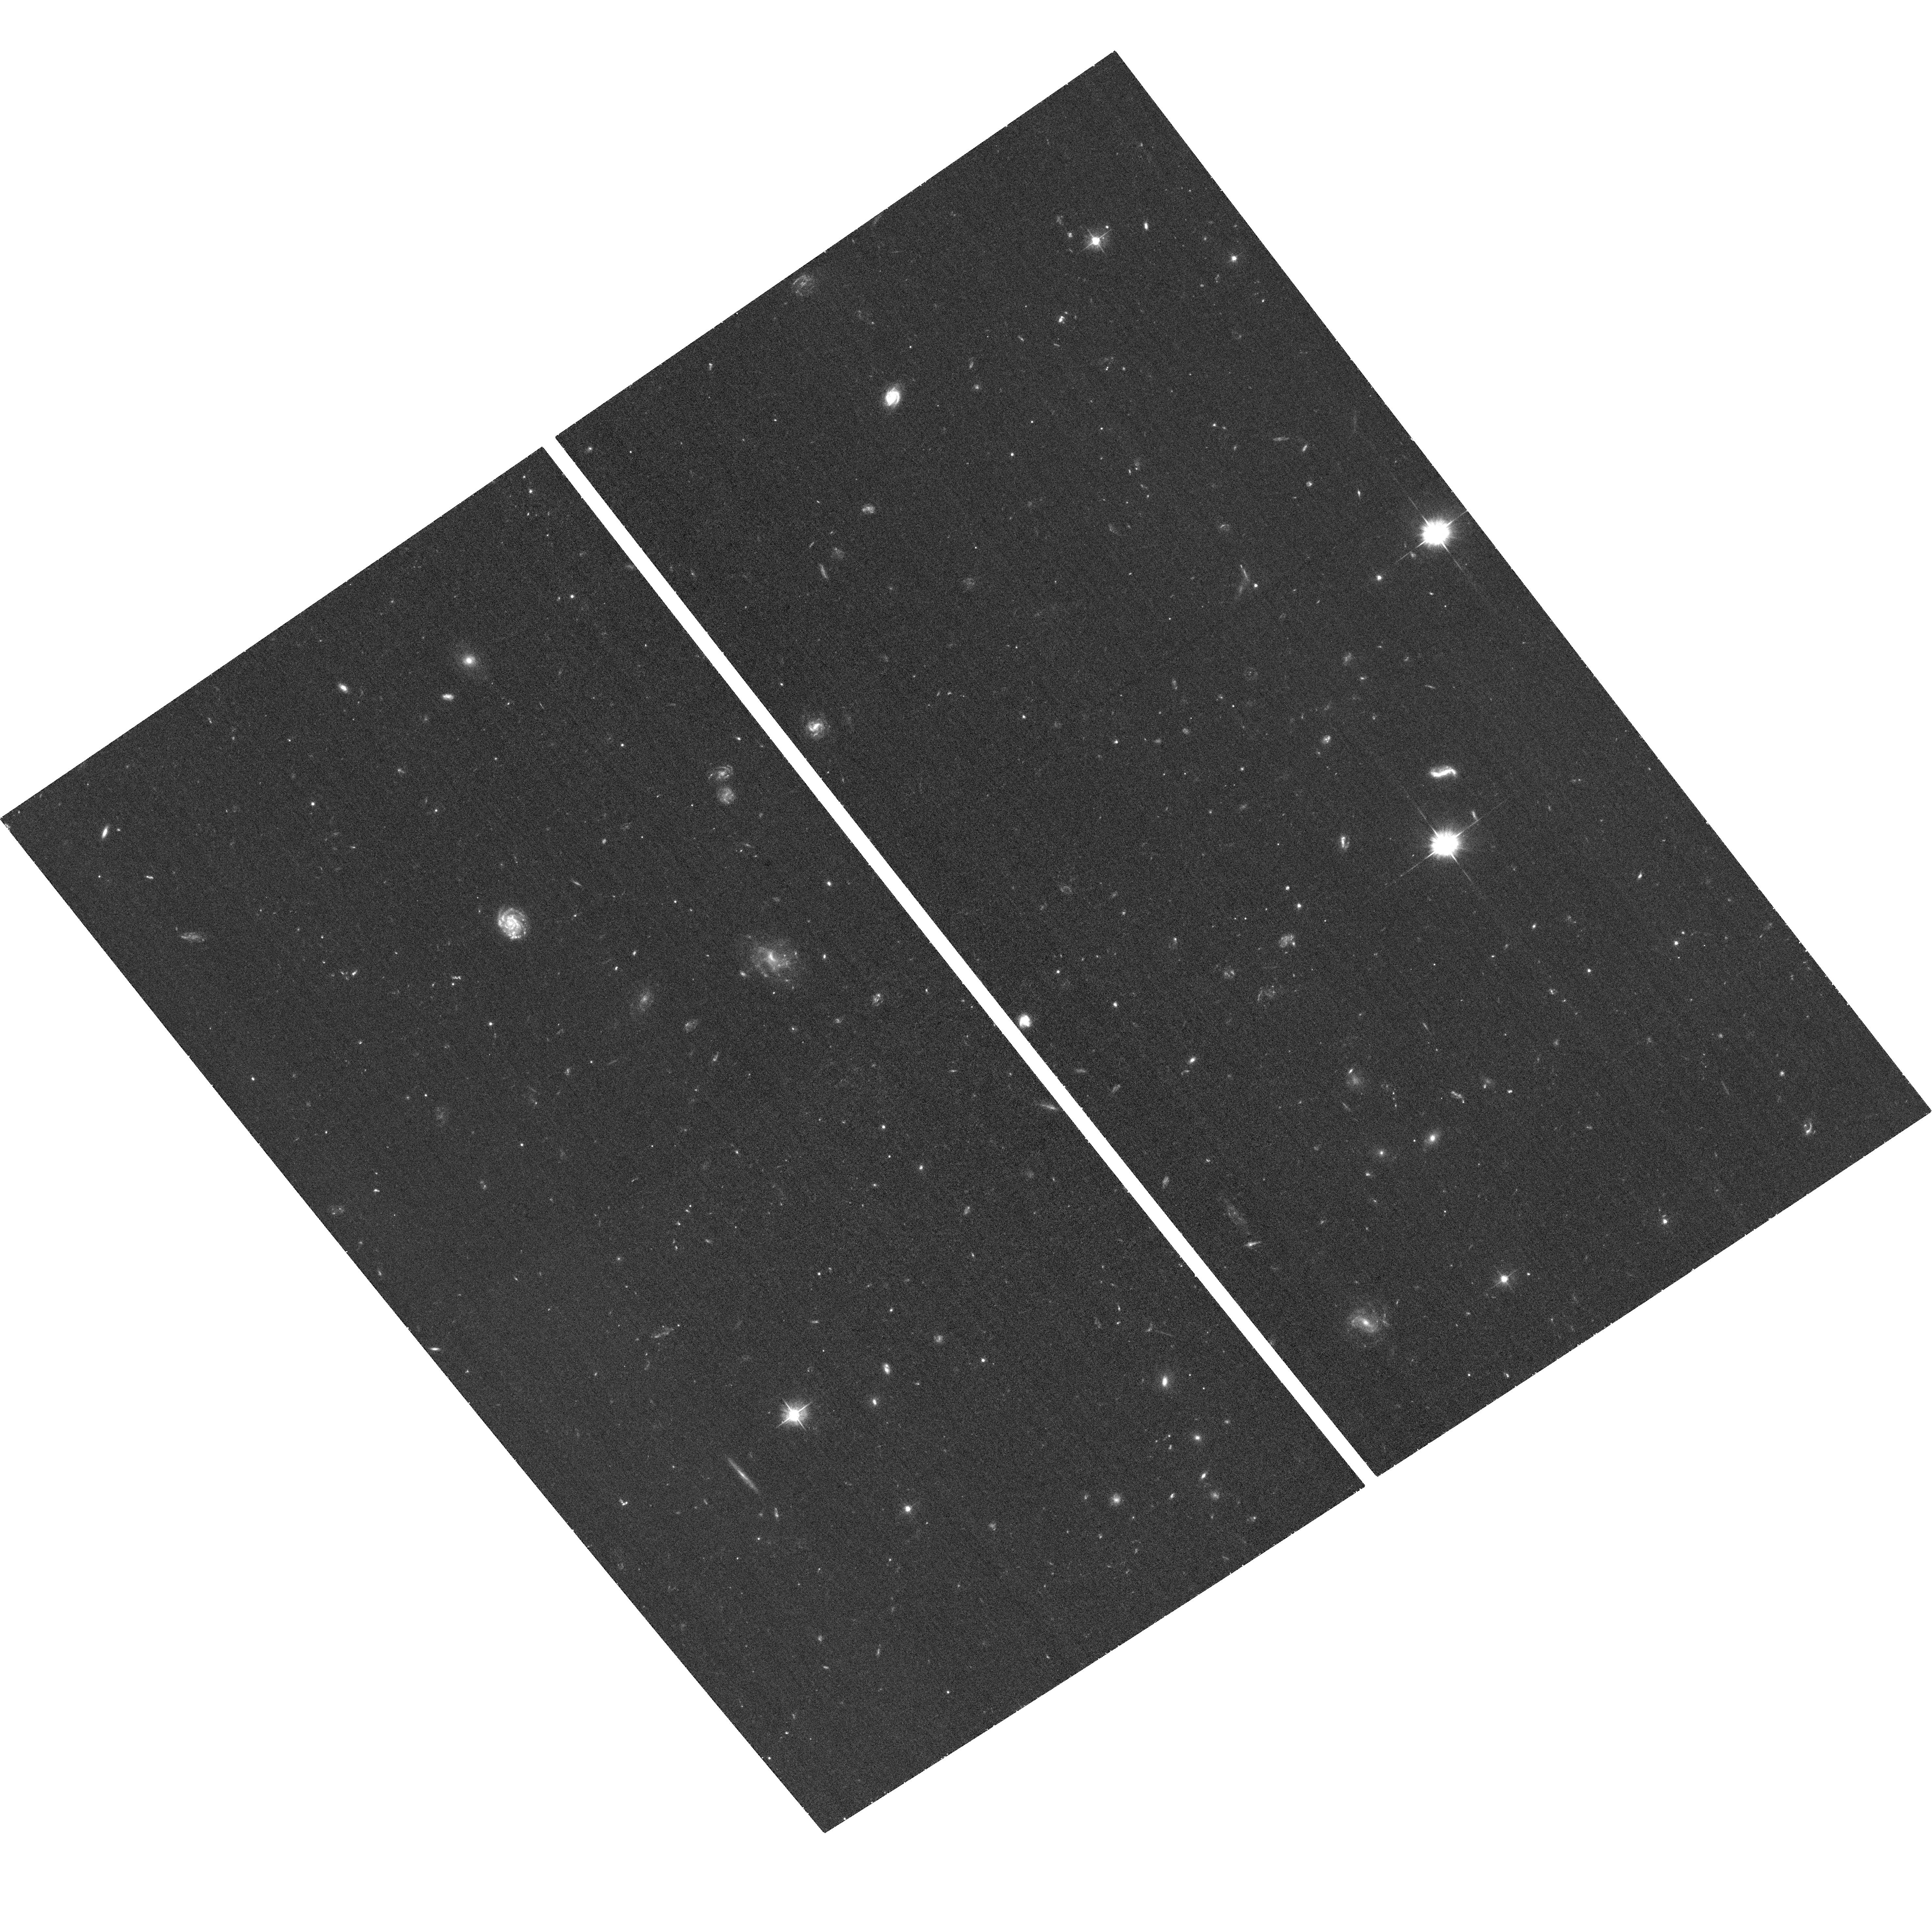
Target: RXJ1605.3+3249. Instrument: ACS/WFC. Filter: F475W. Exposure: 38 min. Observation ID: hst_11564_02_acs_wfc_f475w_jb2802

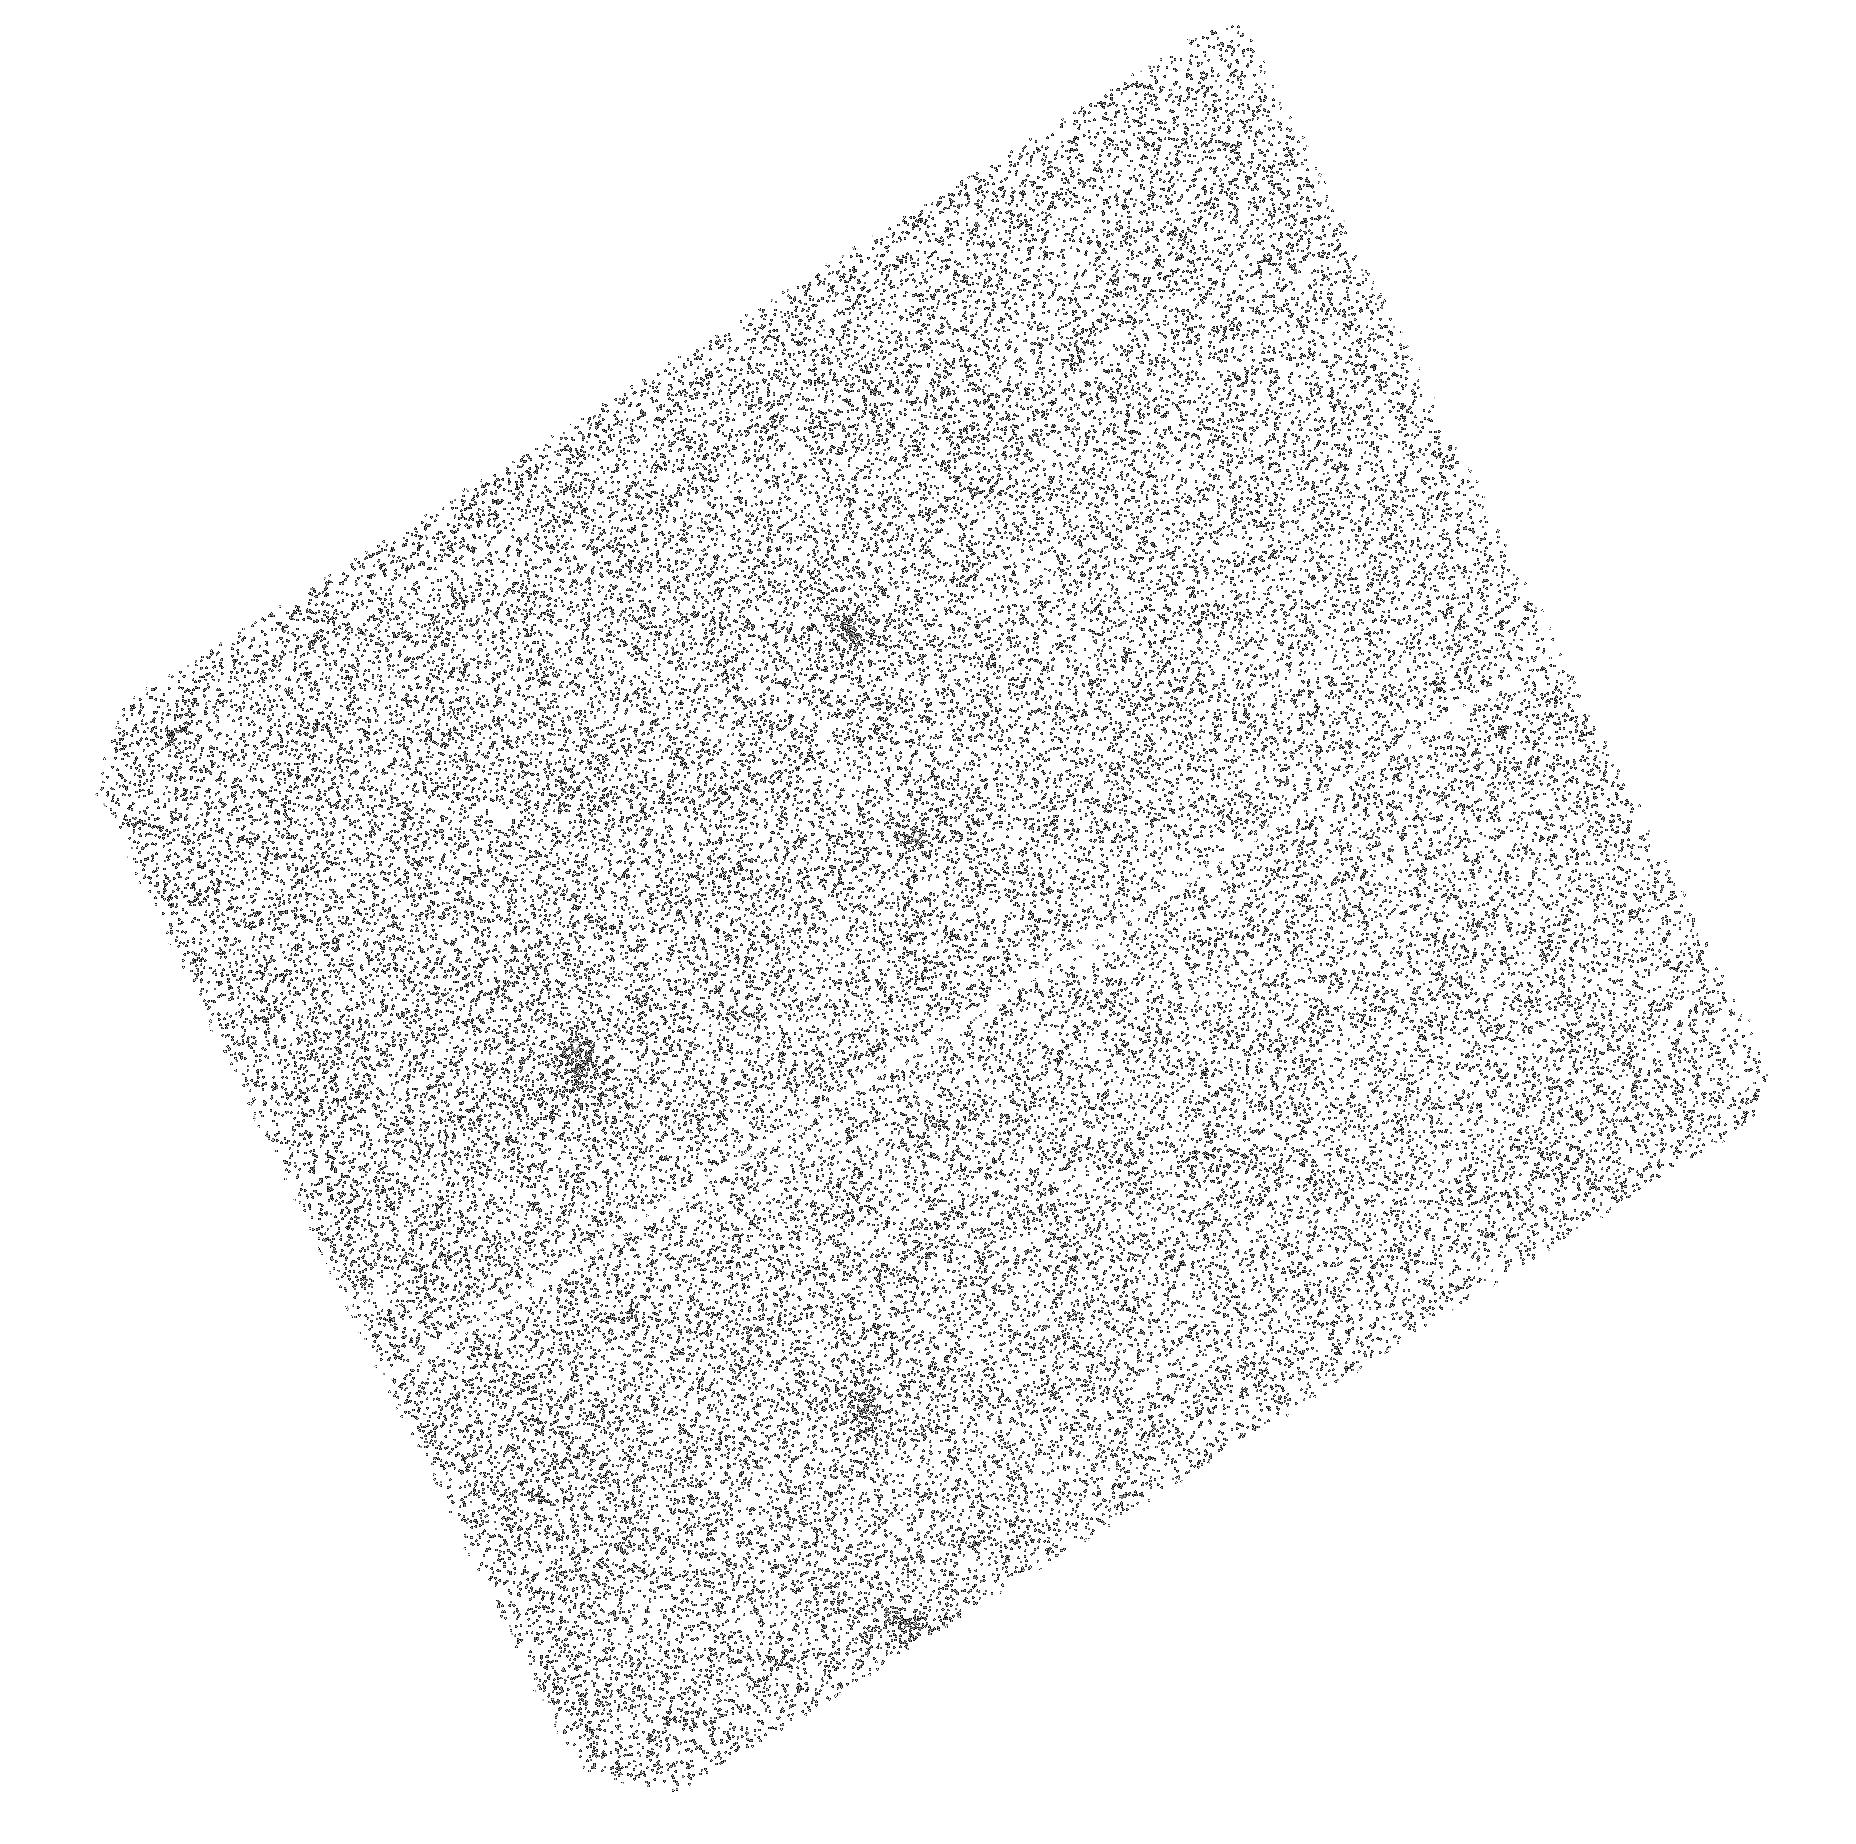
Target: RXJ0420.0-5022. Instrument: ACS/SBC. Filter: F140LP. Exposure: 48 min. Observation ID: hst_11564_03_acs_sbc_f140lp_jb2803

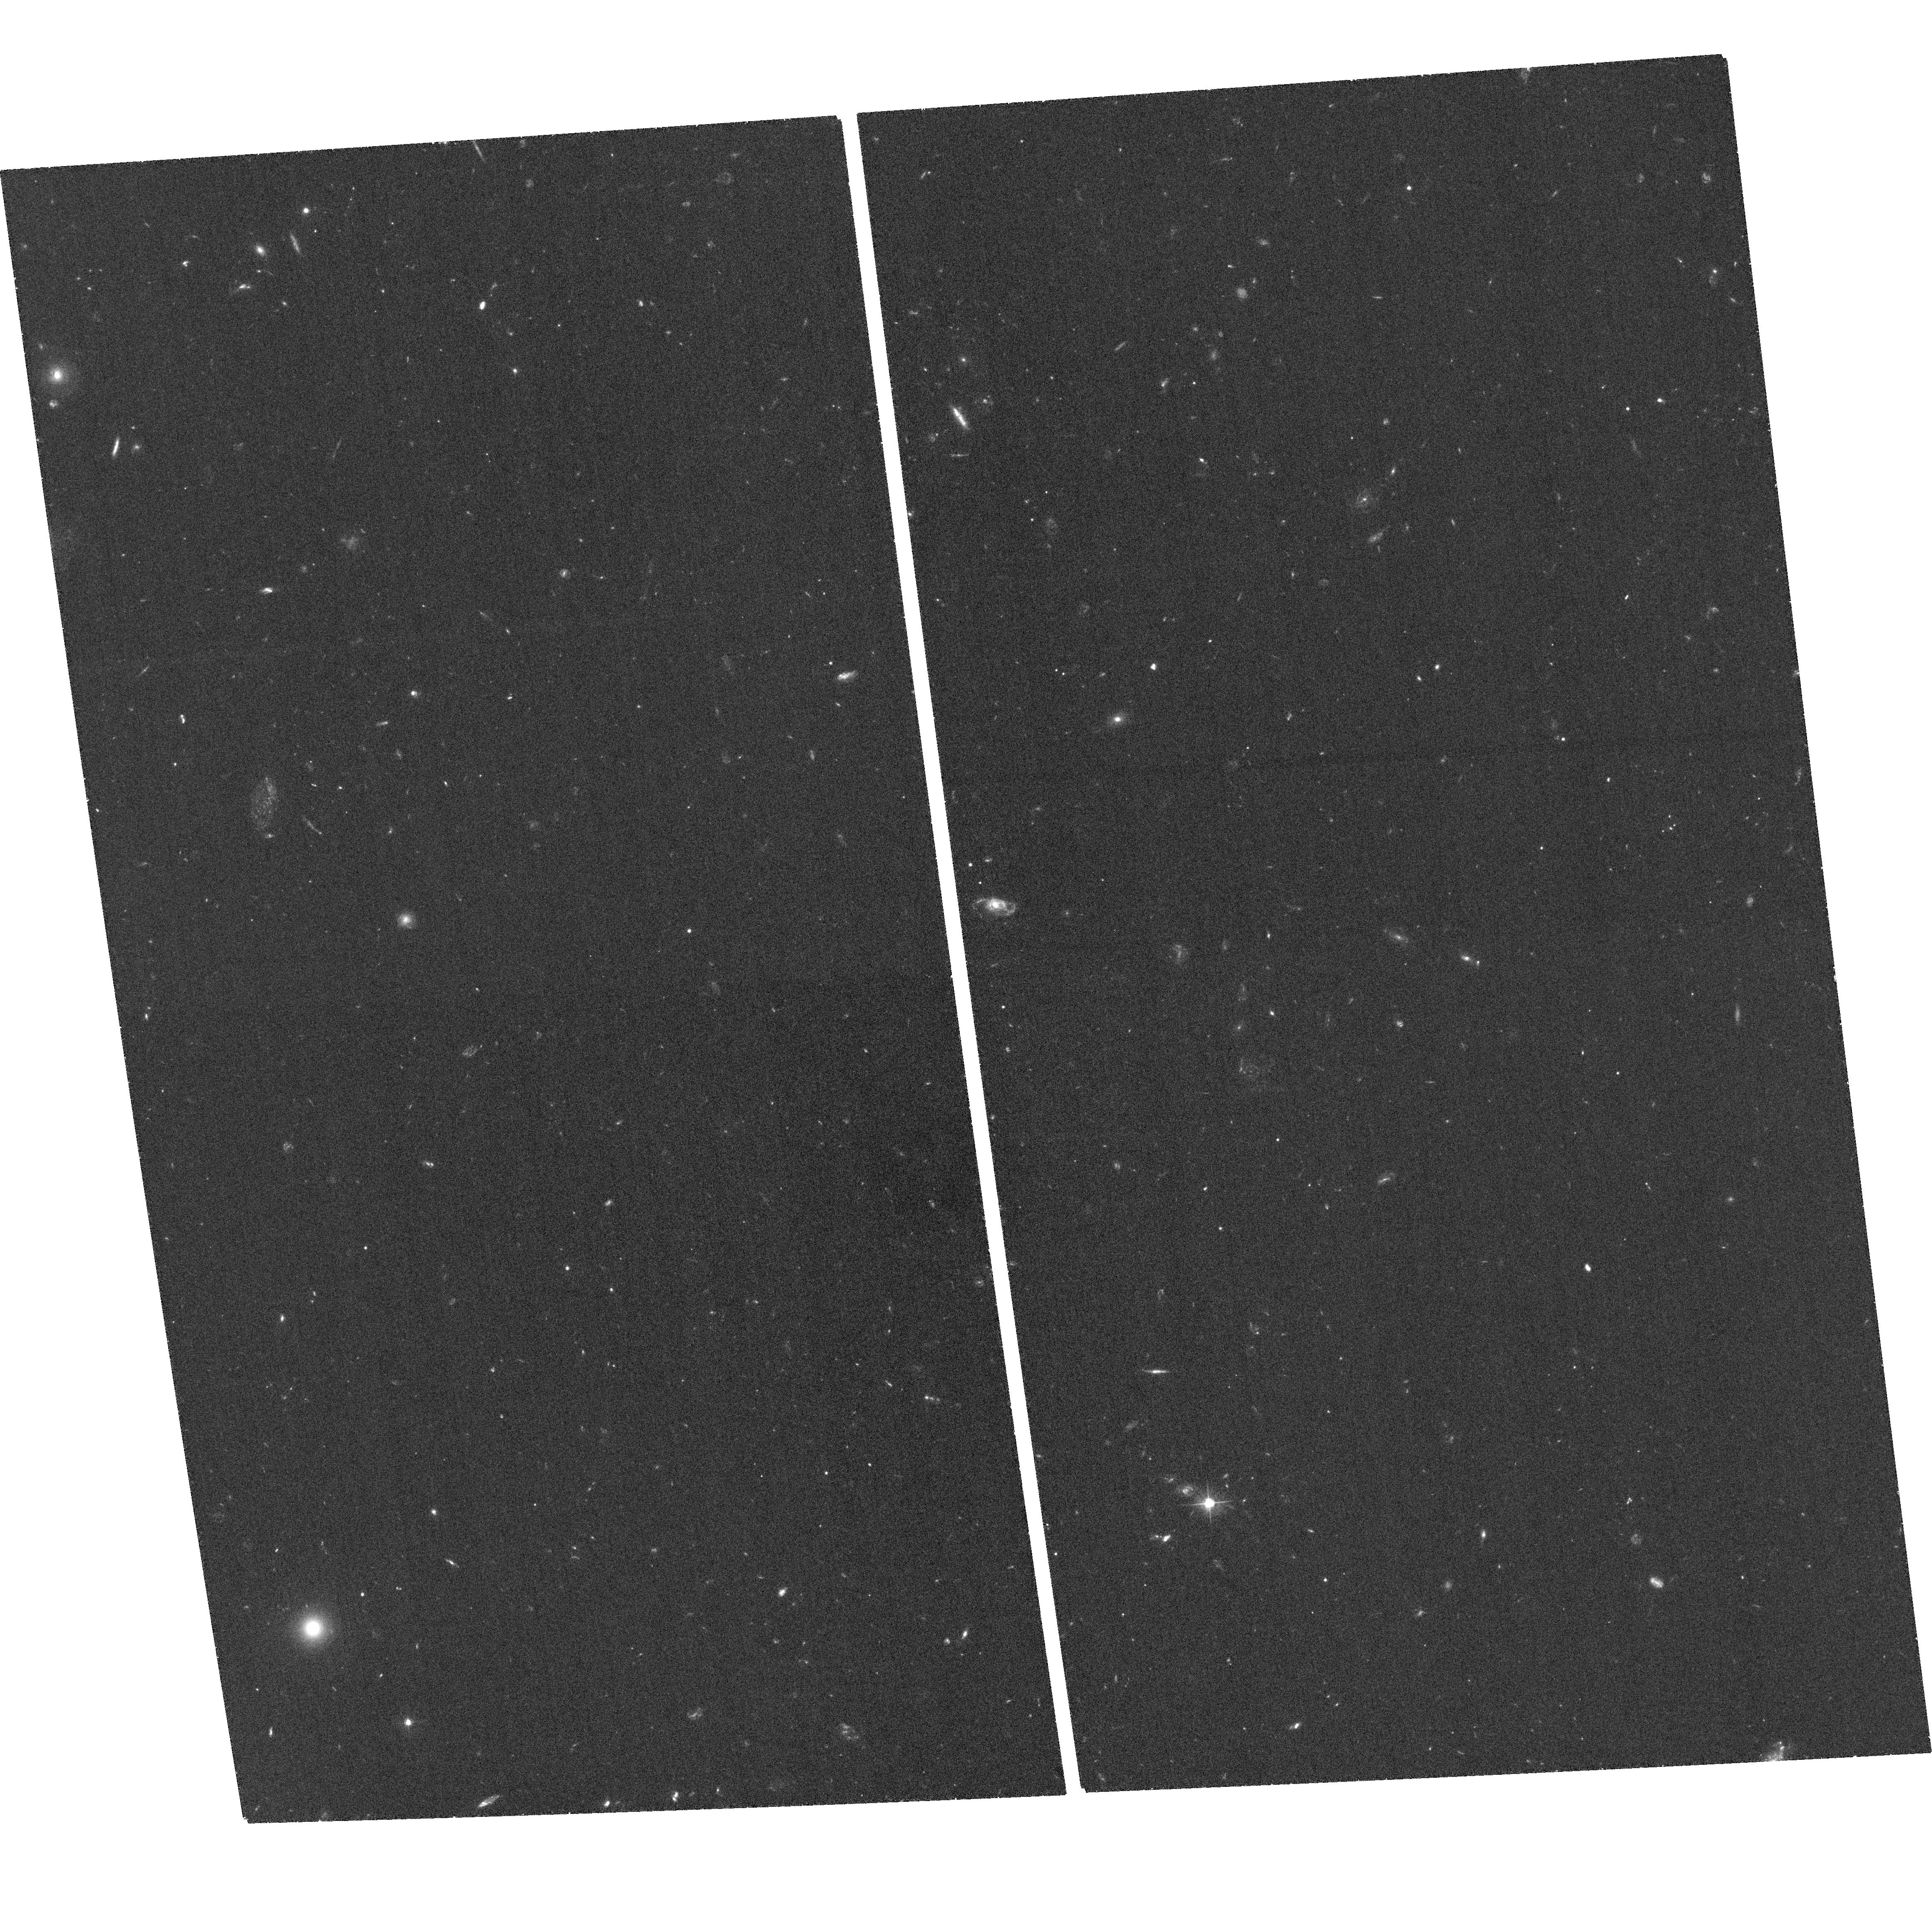
Target: RXJ1308.6+2127. Instrument: ACS/WFC. Filter: F475W. Exposure: 1.3 h. Observation ID: hst_11564_06_acs_wfc_f475w_jb2806

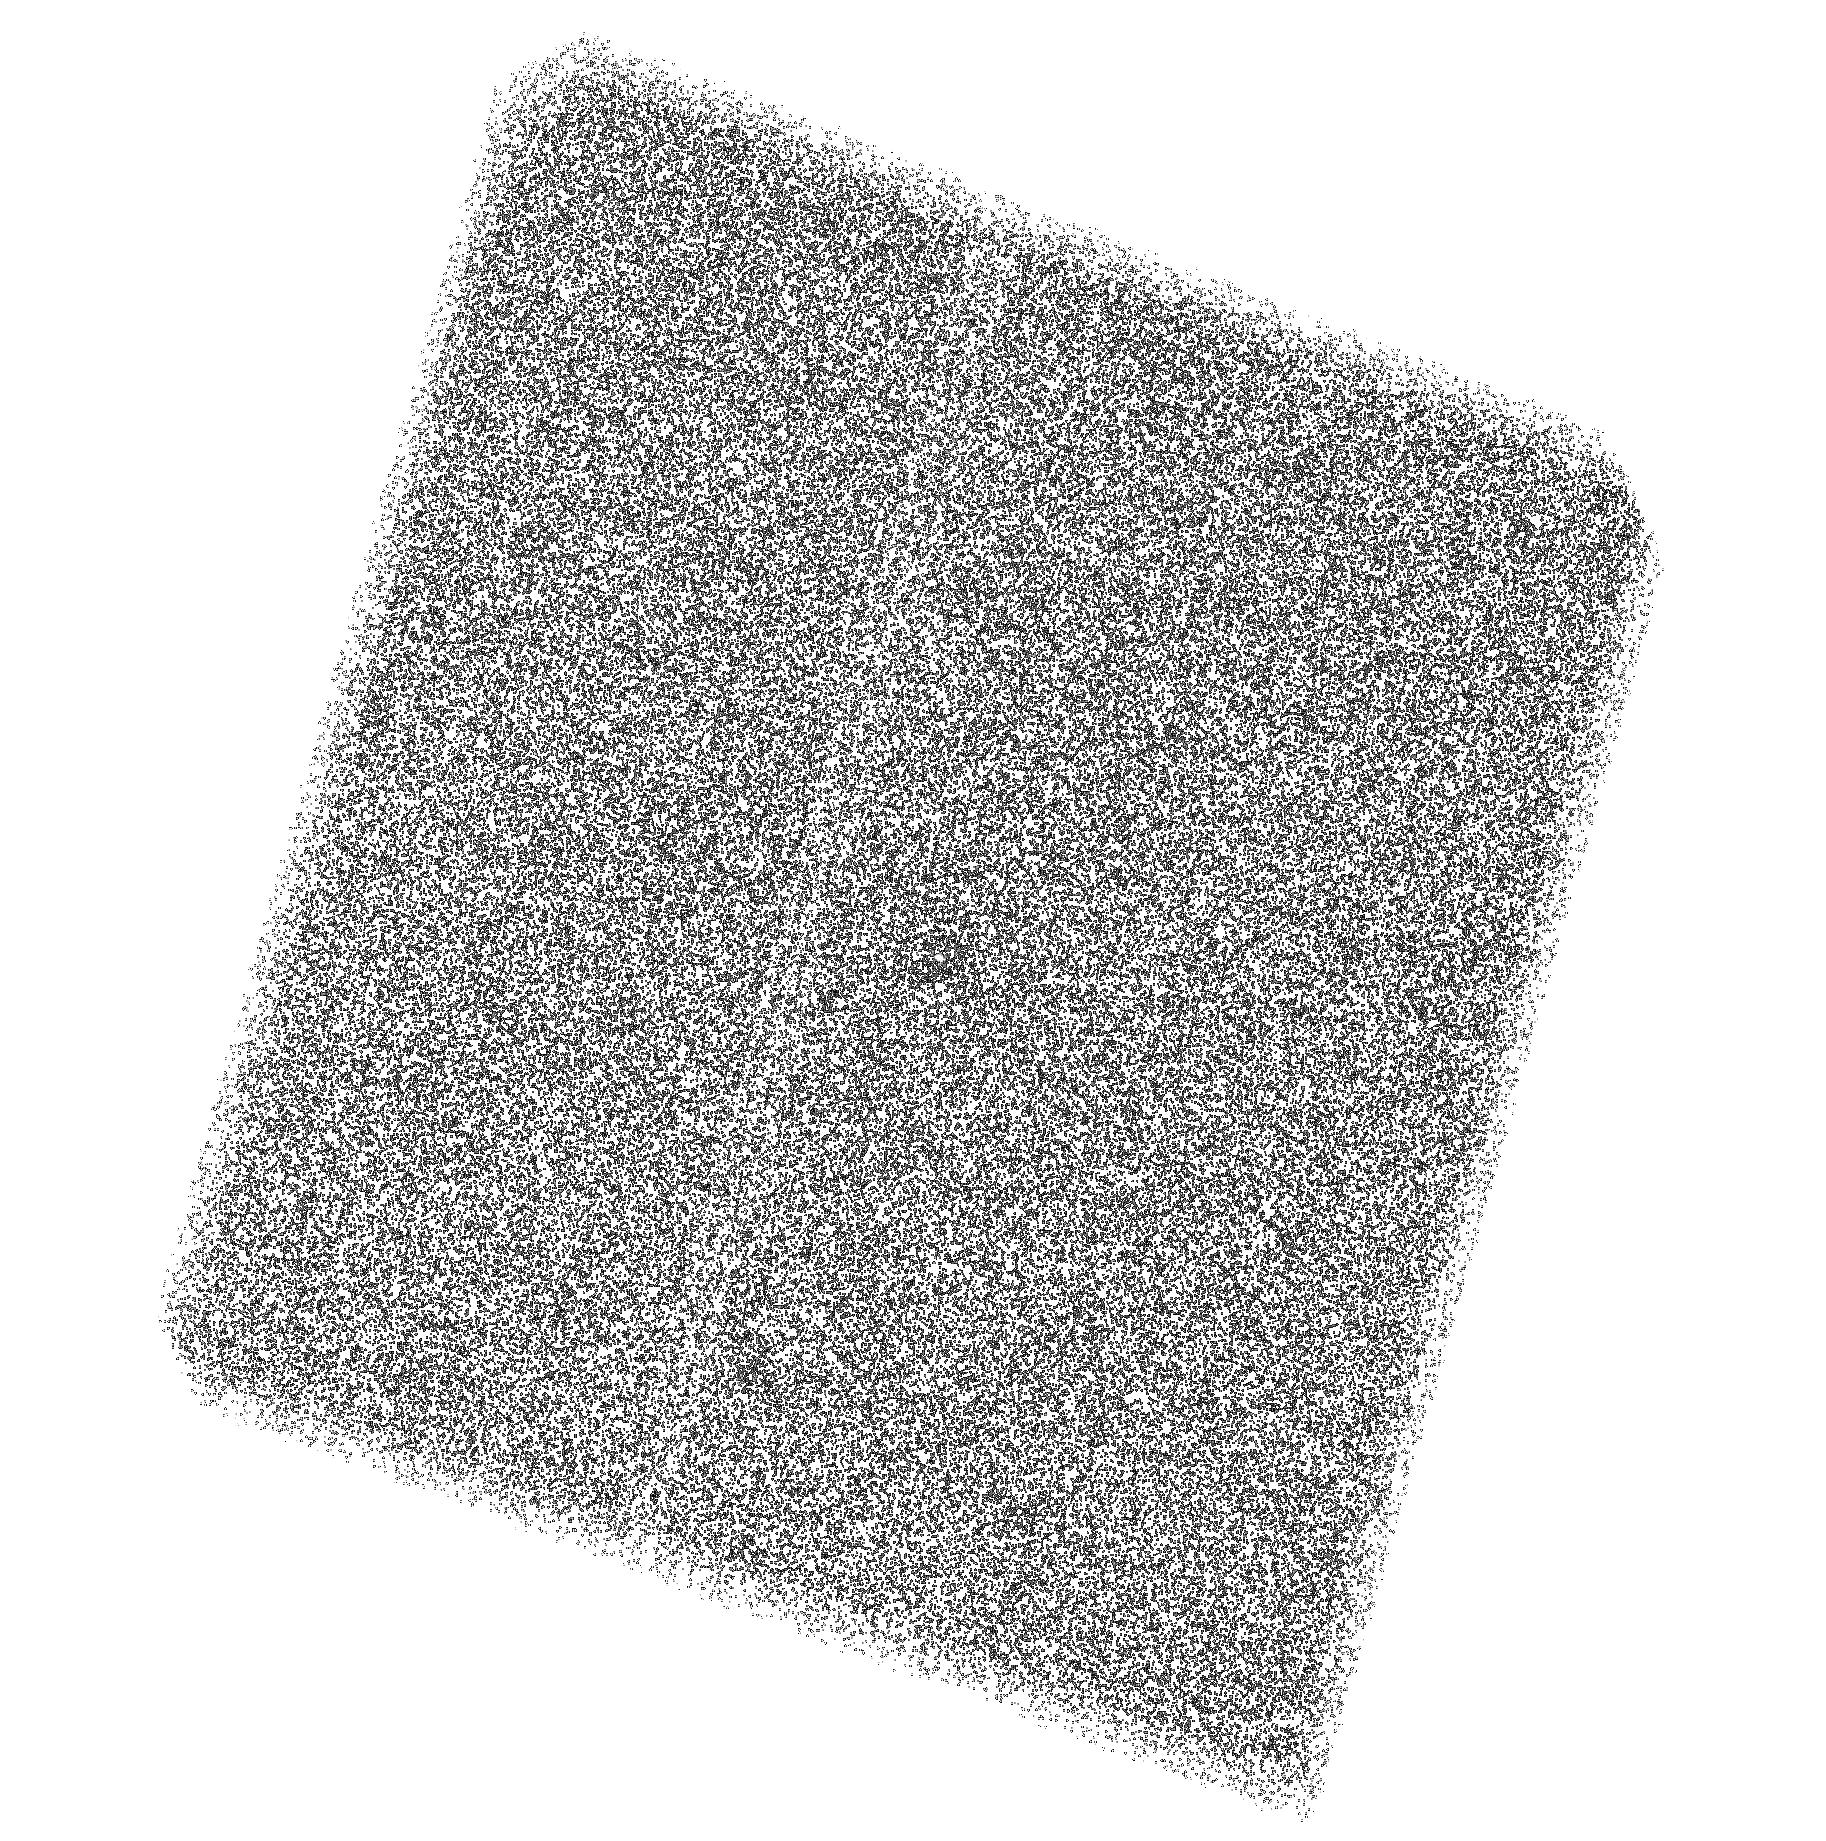
Target: RXJ2143.0+0654. Instrument: ACS/SBC. Filter: F140LP. Exposure: 2.3 h. Observation ID: hst_11564_09_acs_sbc_f140lp_jb2809

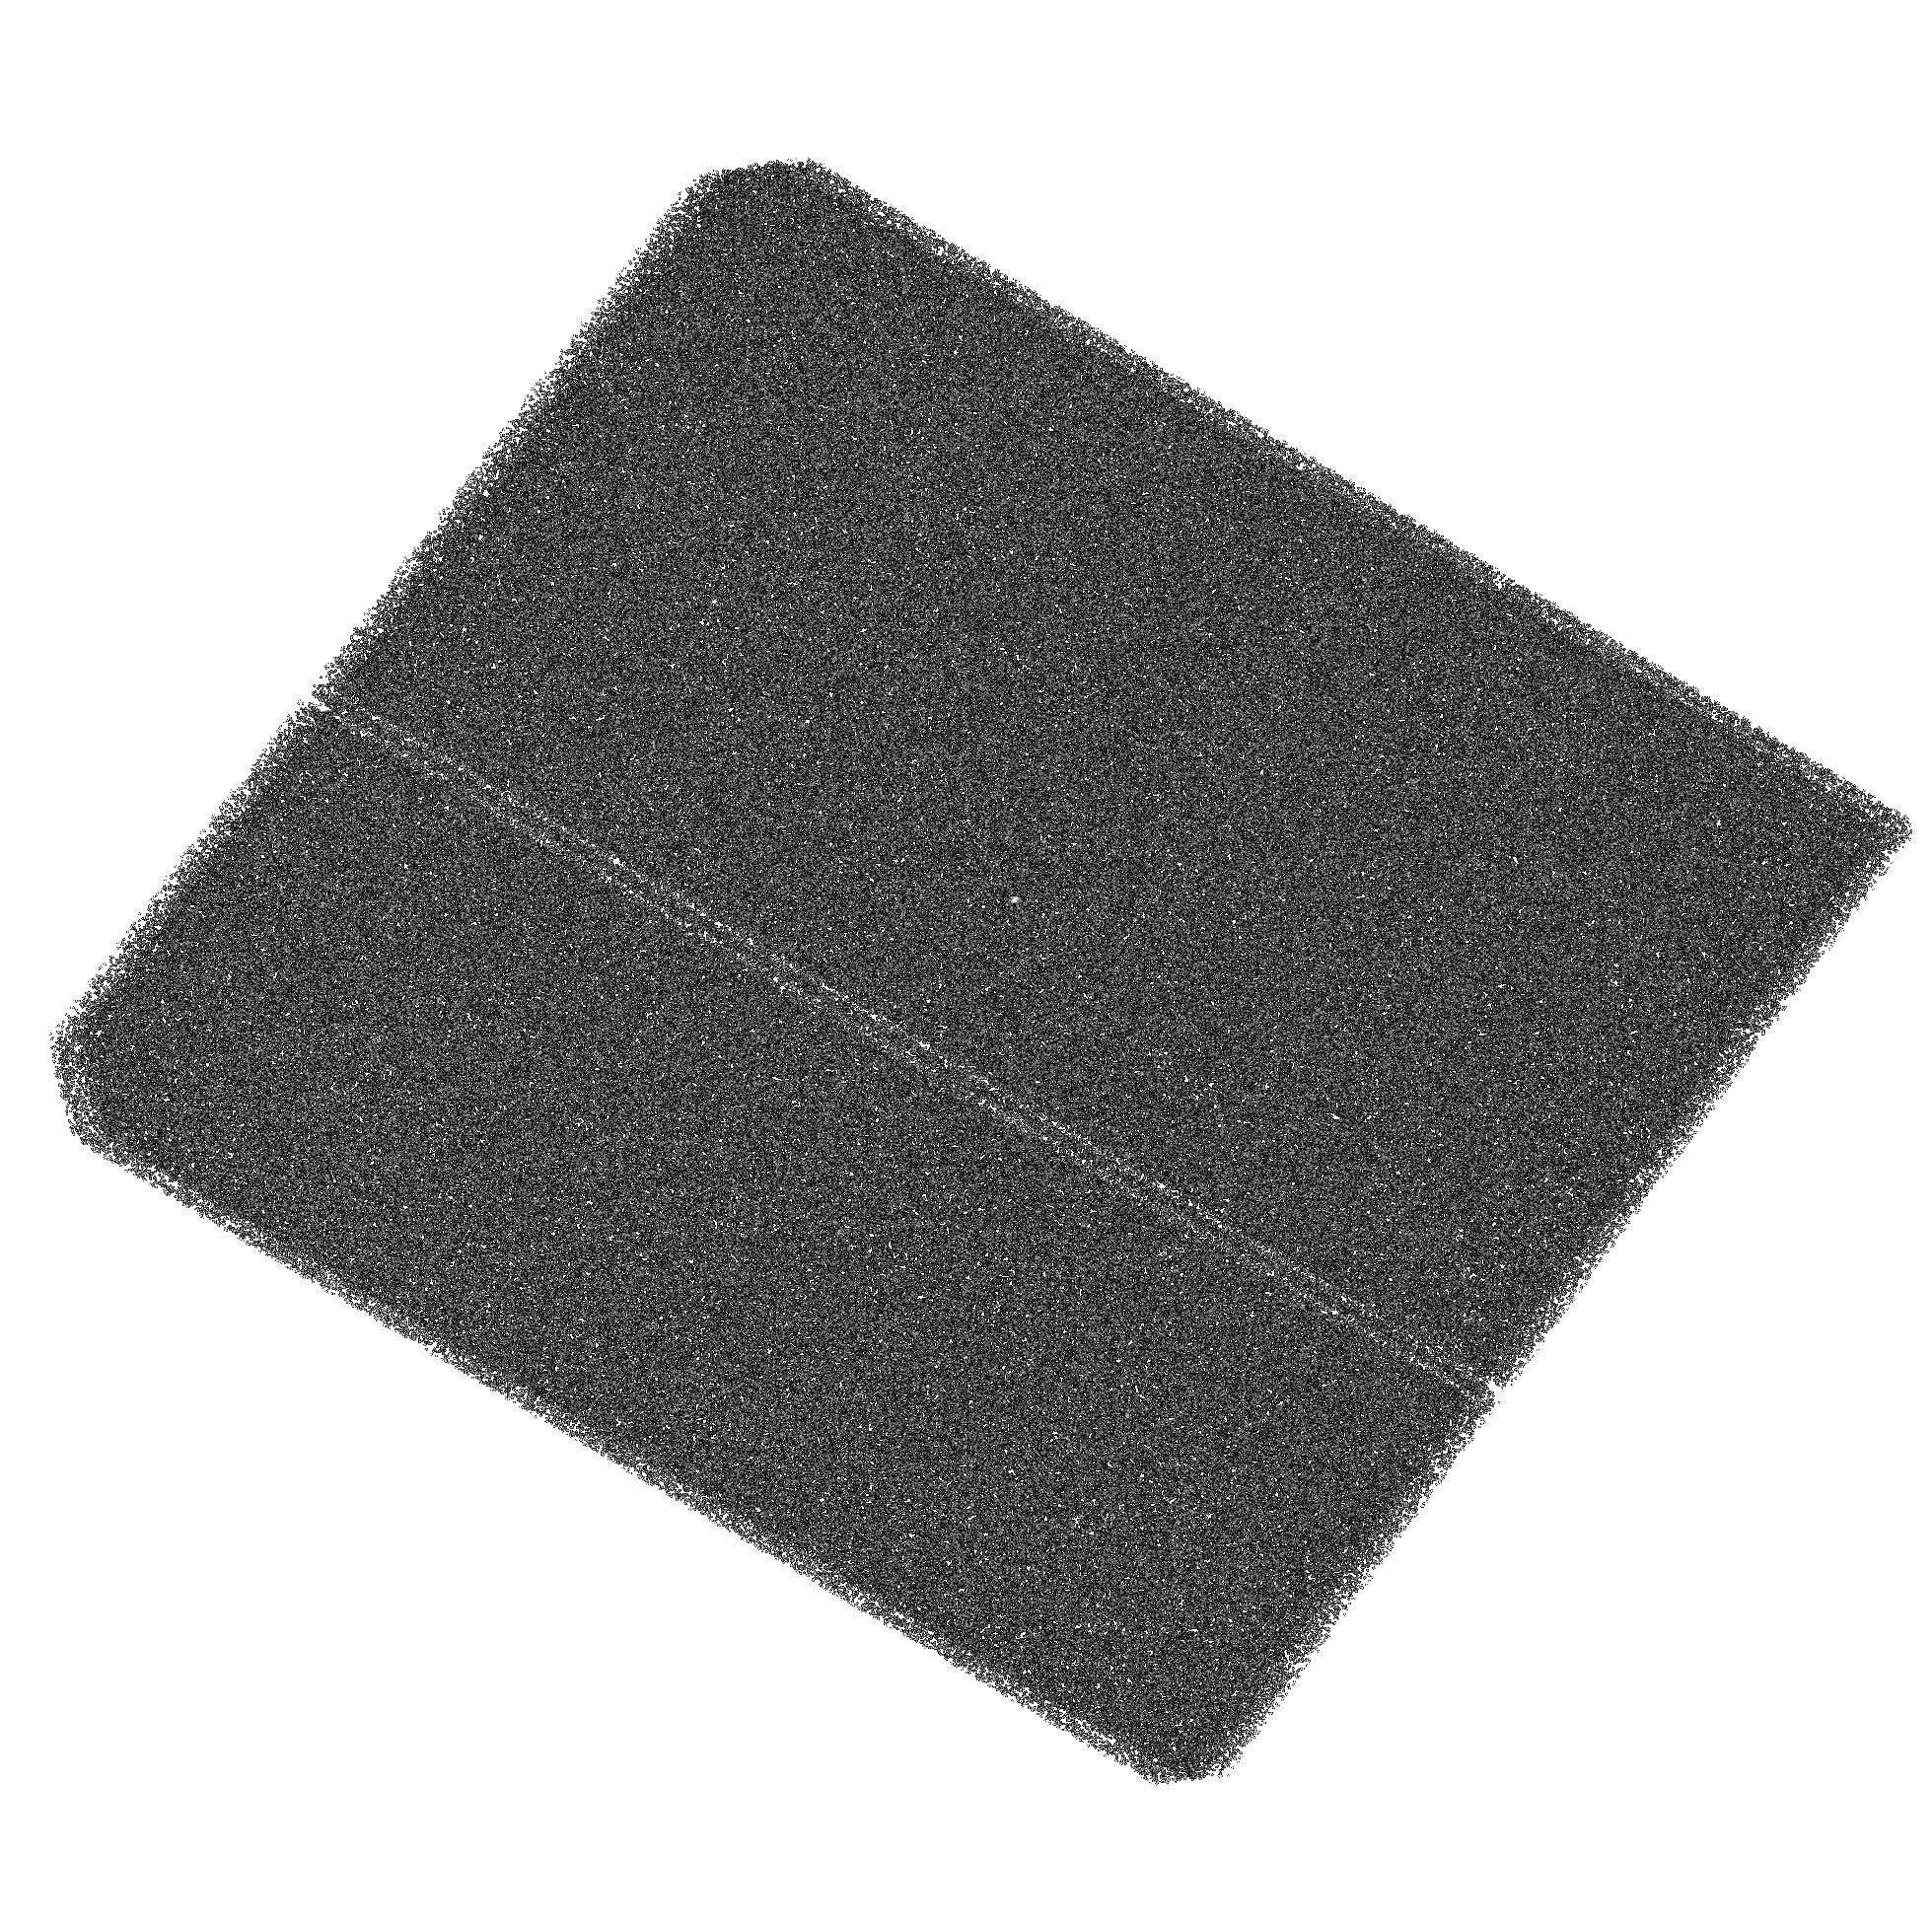
Target: RXJ0806.4-4123. Instrument: ACS/SBC. Filter: F140LP. Exposure: 1.6 h. Observation ID: hst_11564_07_acs_sbc_f140lp_jb2807

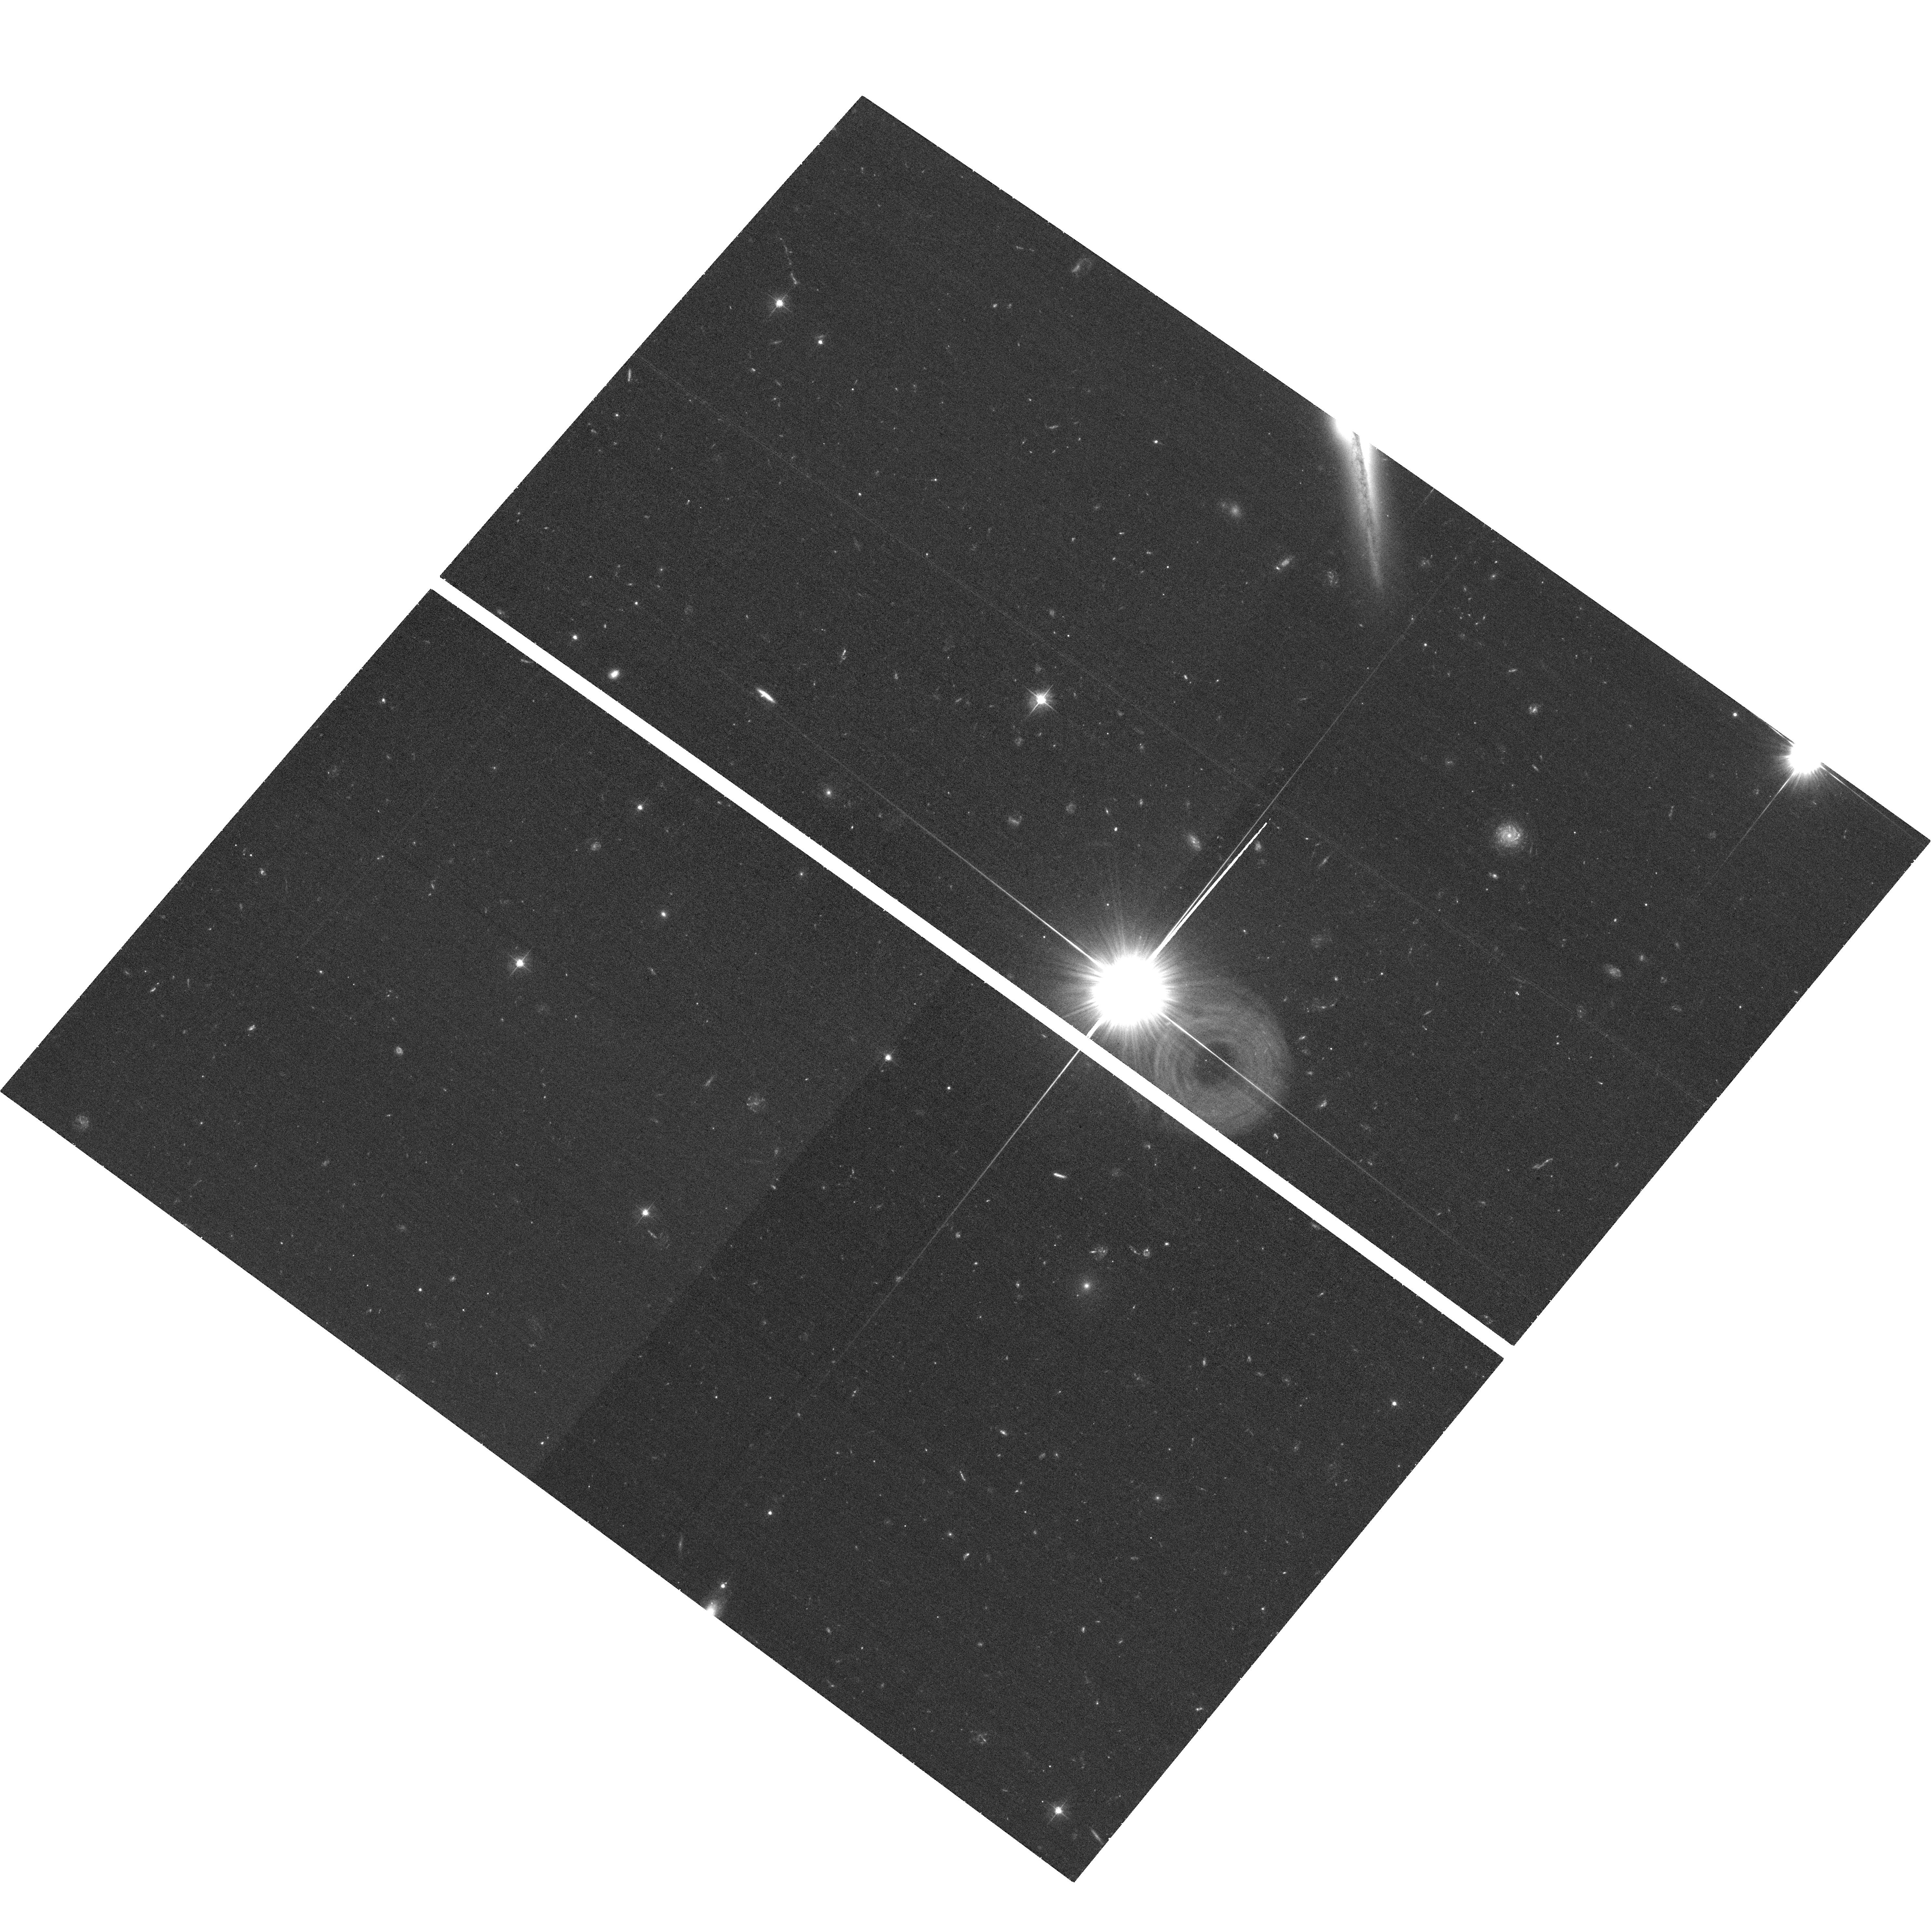
Target: RXJ0420.0-5022. Instrument: ACS/WFC. Filter: F475W. Exposure: 40 min. Observation ID: hst_11564_04_acs_wfc_f475w_jb2804

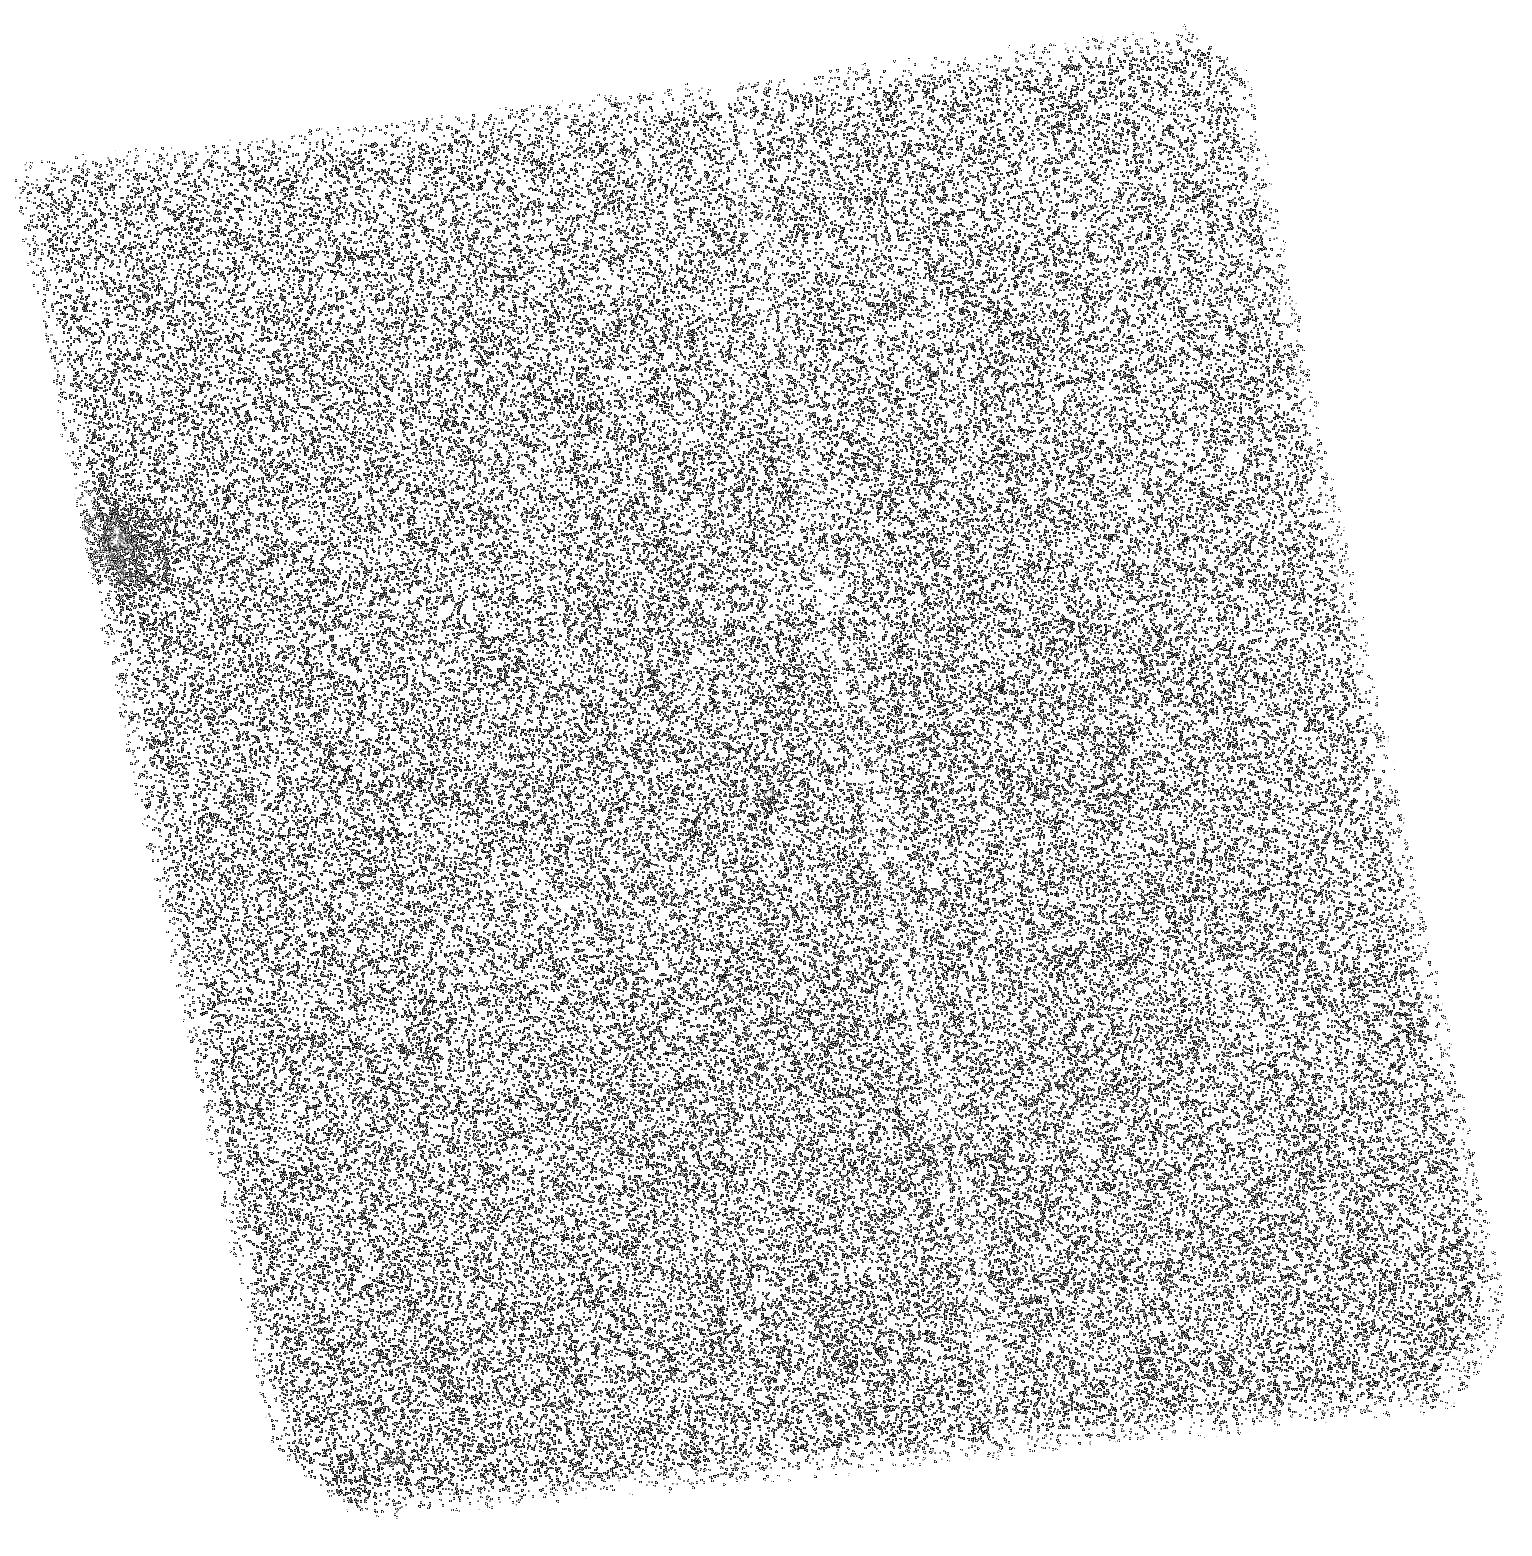
Target: RXJ1308.6+2127. Instrument: ACS/SBC. Filter: F140LP. Exposure: 1.5 h. Observation ID: hst_11564_05_acs_sbc_f140lp_jb2805

Optical and Ultraviolet Photometry of Isolated Neutron Stars (PI: Kaplan, David L.)

We propose ultraviolet and B-band observations of 5 nearby, thermally emitting neutron stars. These data will measure the Rayleigh-Jeans tails of their spectra, providing a vital complement to X-ray spectroscopy and helping to constrain atmospheric models, working toward the ultimate goal of unraveling the physics of neutron stars. With these data we will have good-quality optical and UV data for the full sample of these objects, allowing detailed comparisons between them. Finally, the data should allow us to measure proper motions for one or two objects, and will serve as the reference data for the remaining objects; such proper motions allow ages to be determined for these objects by tracing them back to likely birth locations.